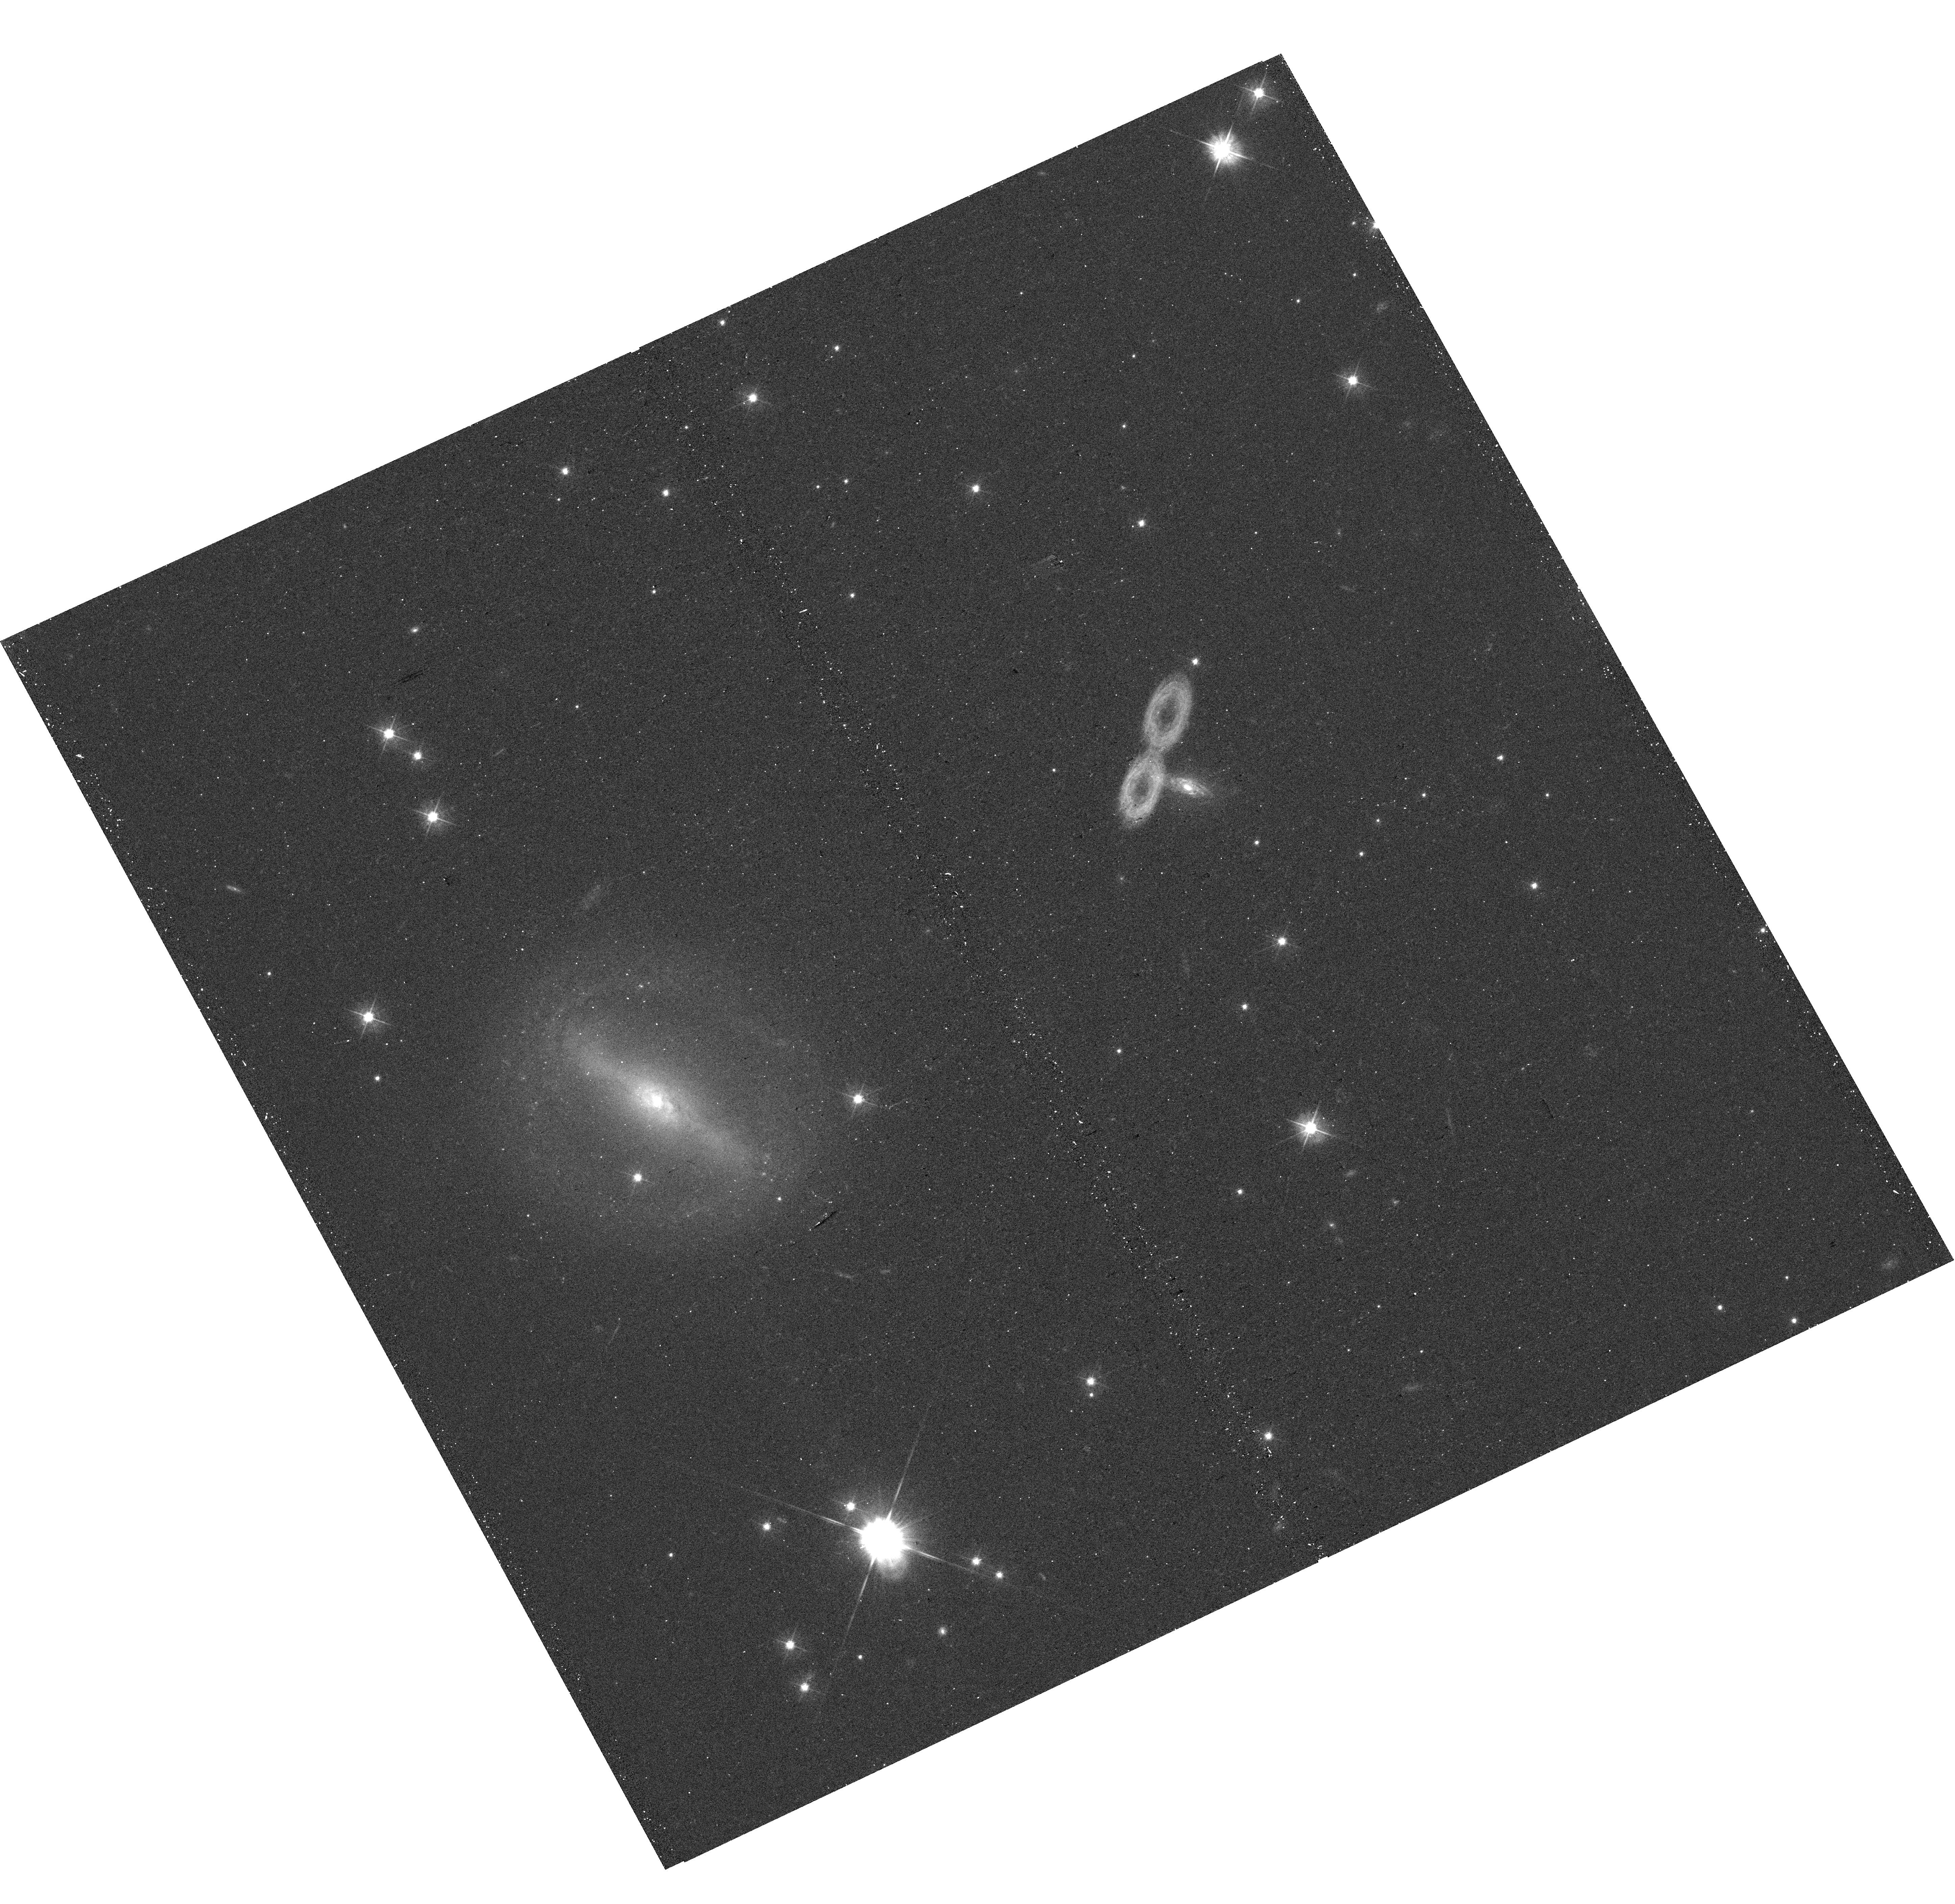
Target: J032041.39+424814.9
Instrument: WFC3/UVIS
Filter: F475W
Exposure: 12 min
Observation ID: hst_17177_10_wfc3_uvis_f475w_ieyf10

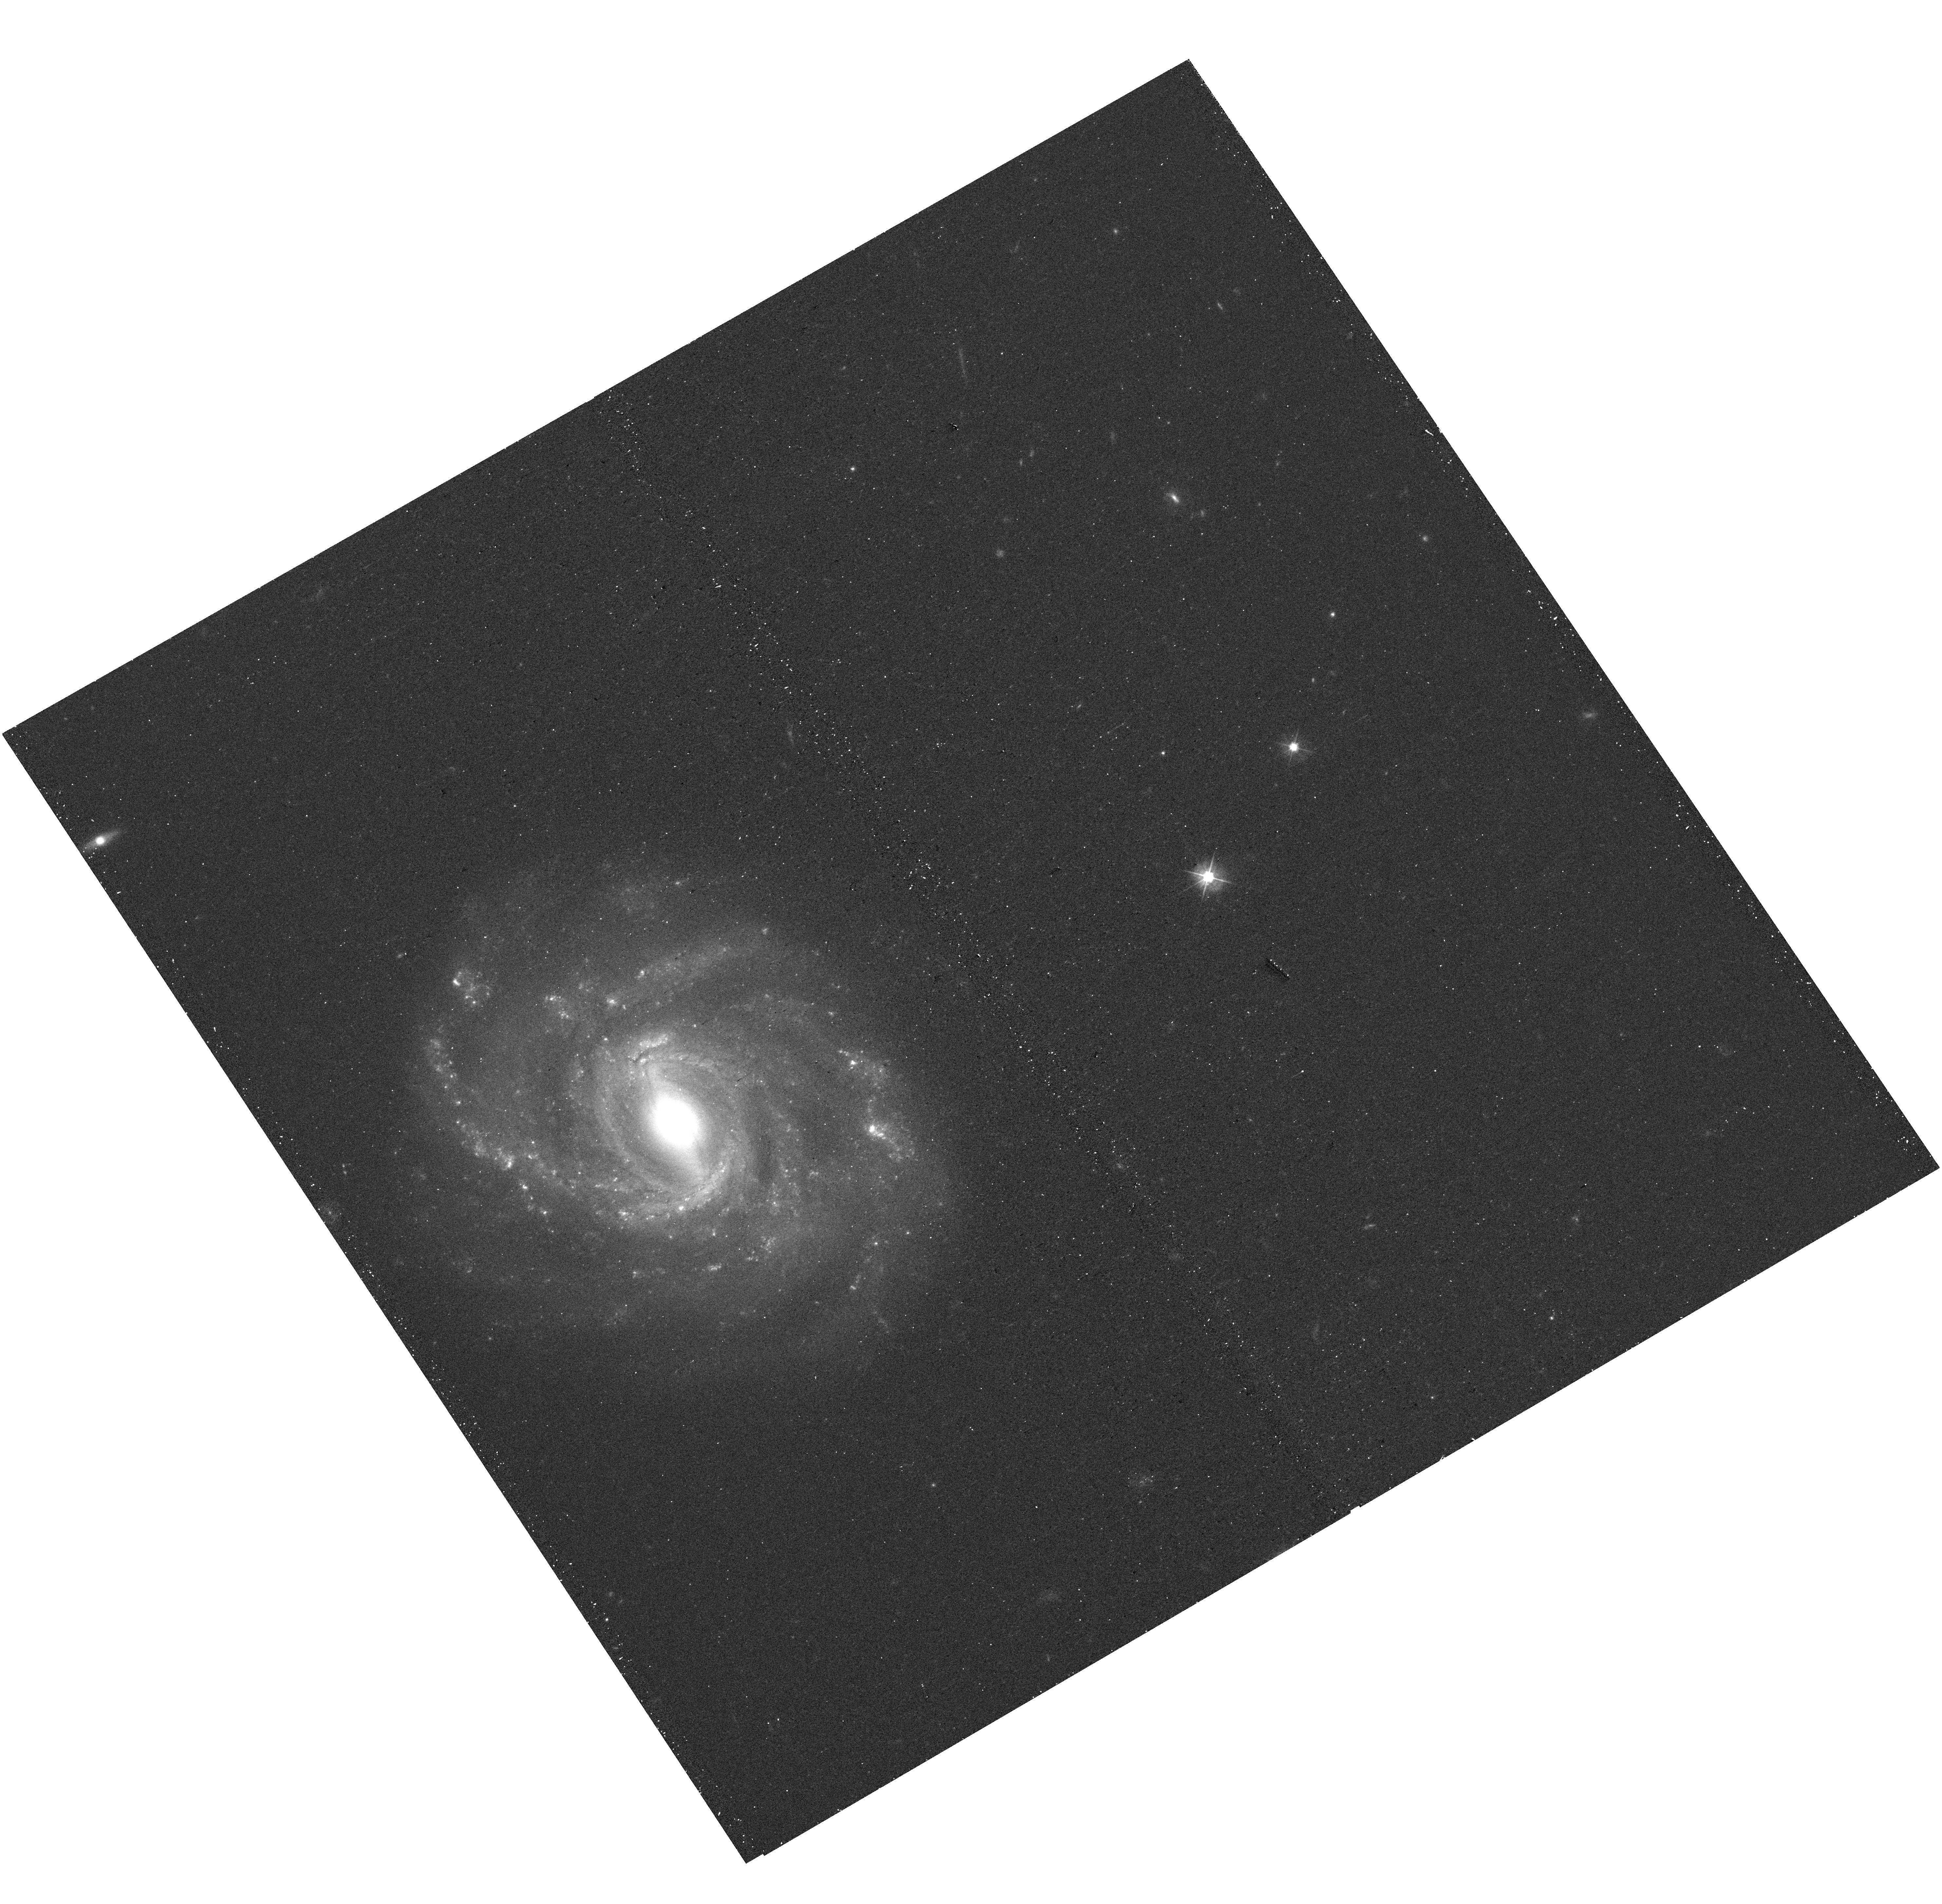
Target: J153036.60+424301.7
Instrument: WFC3/UVIS
Filter: F475W
Exposure: 12 min
Observation ID: hst_17177_76_wfc3_uvis_f475w_ieyf76

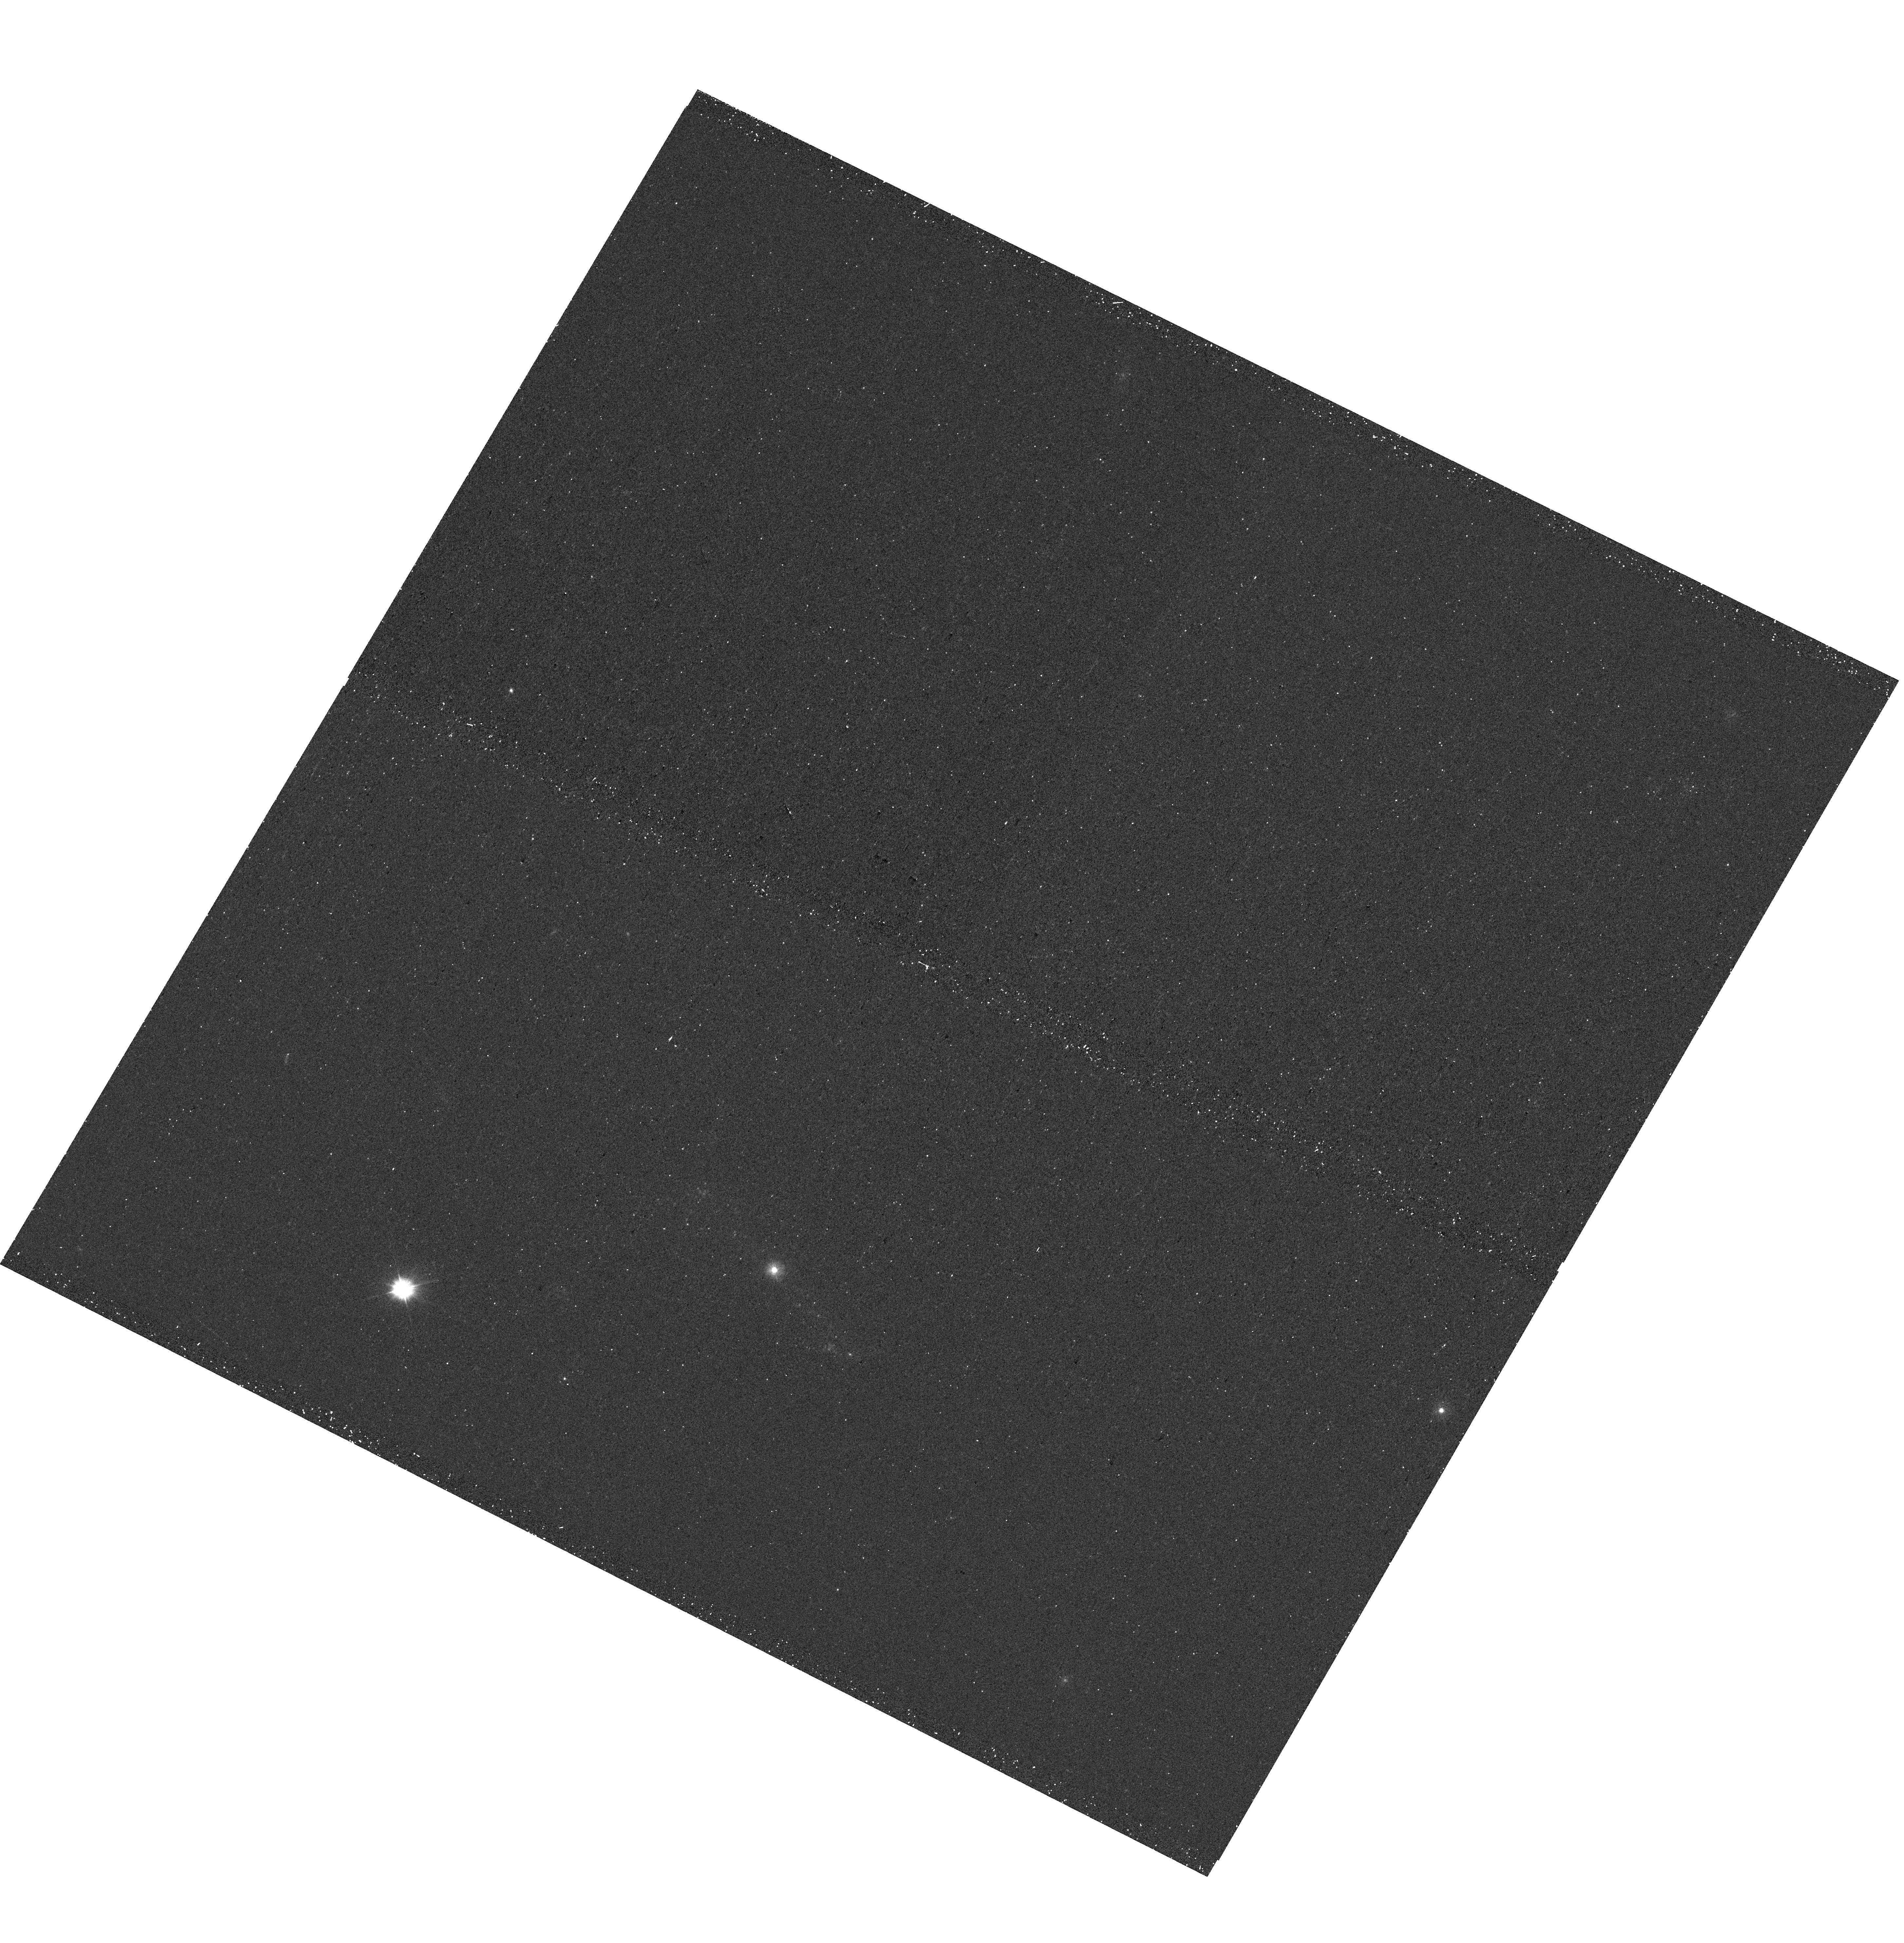
Target: J155831.99+272824.2
Instrument: WFC3/UVIS
Filter: F300X
Exposure: 12 min
Observation ID: hst_17177_77_wfc3_uvis_f300x_ieyf77

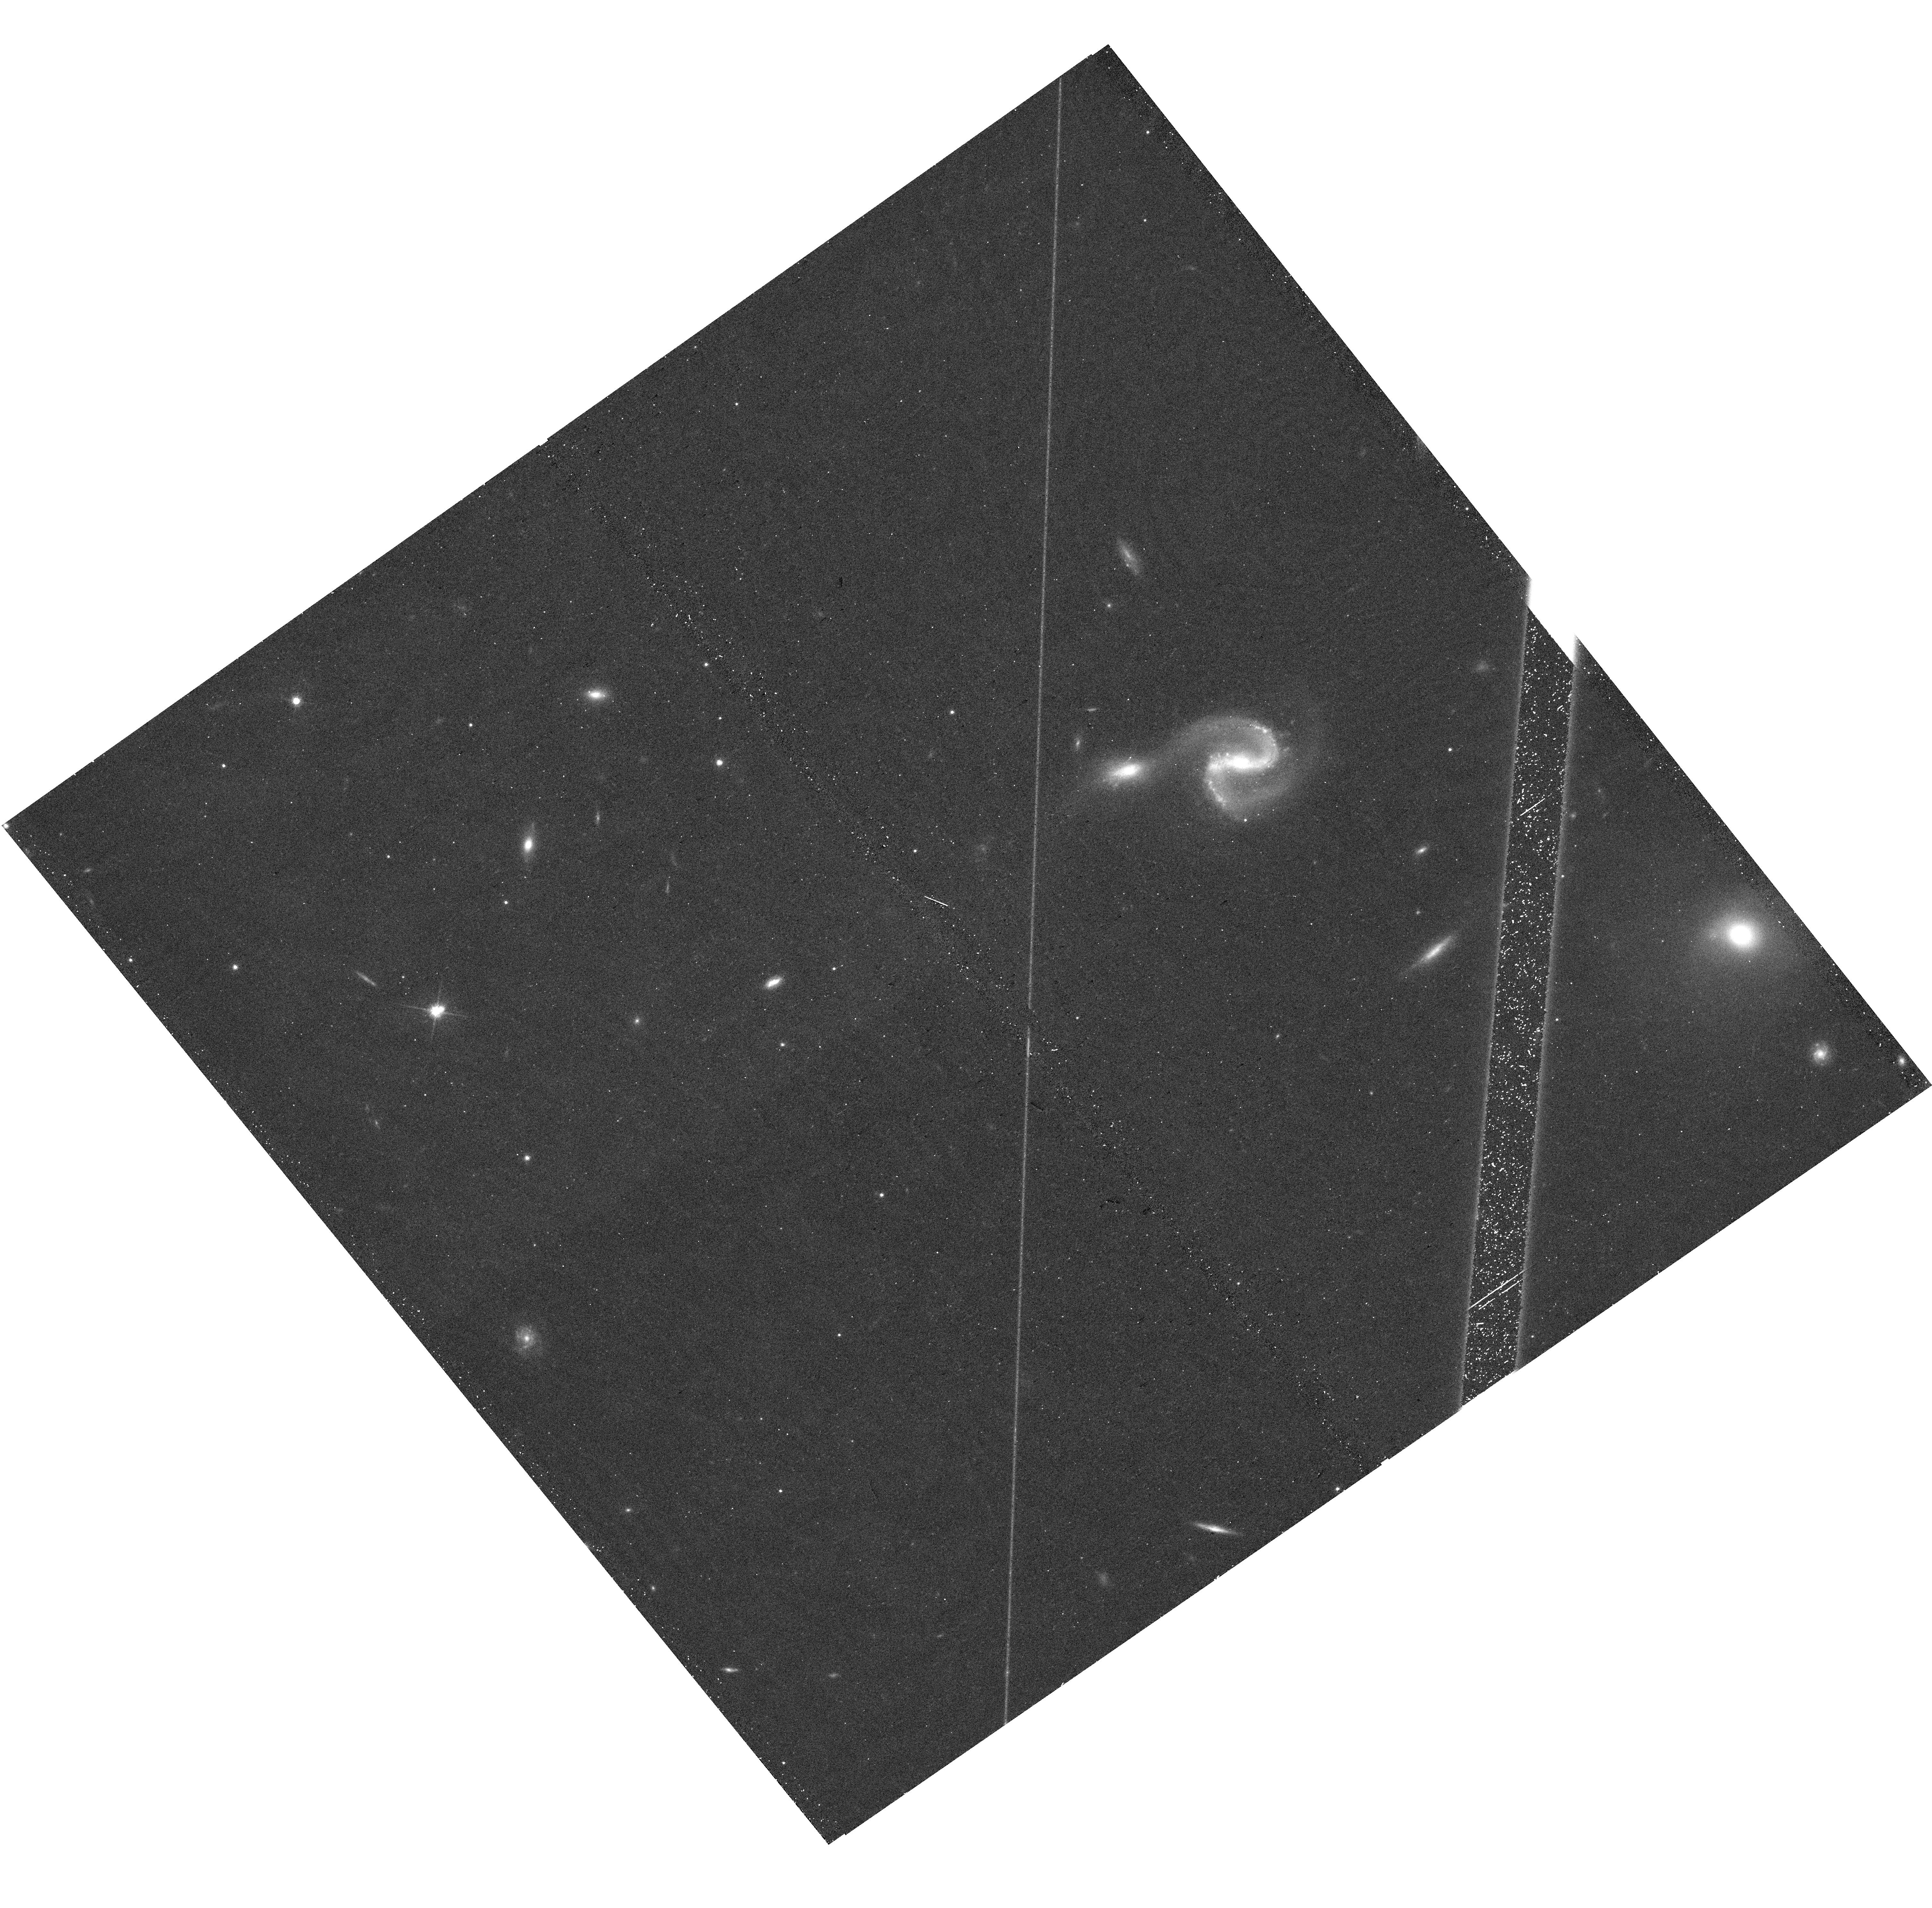
Target: J221344.07+124240.6
Instrument: WFC3/UVIS
Filter: F814W
Exposure: 11 min
Observation ID: hst_17177_84_wfc3_uvis_f814w_ieyf84

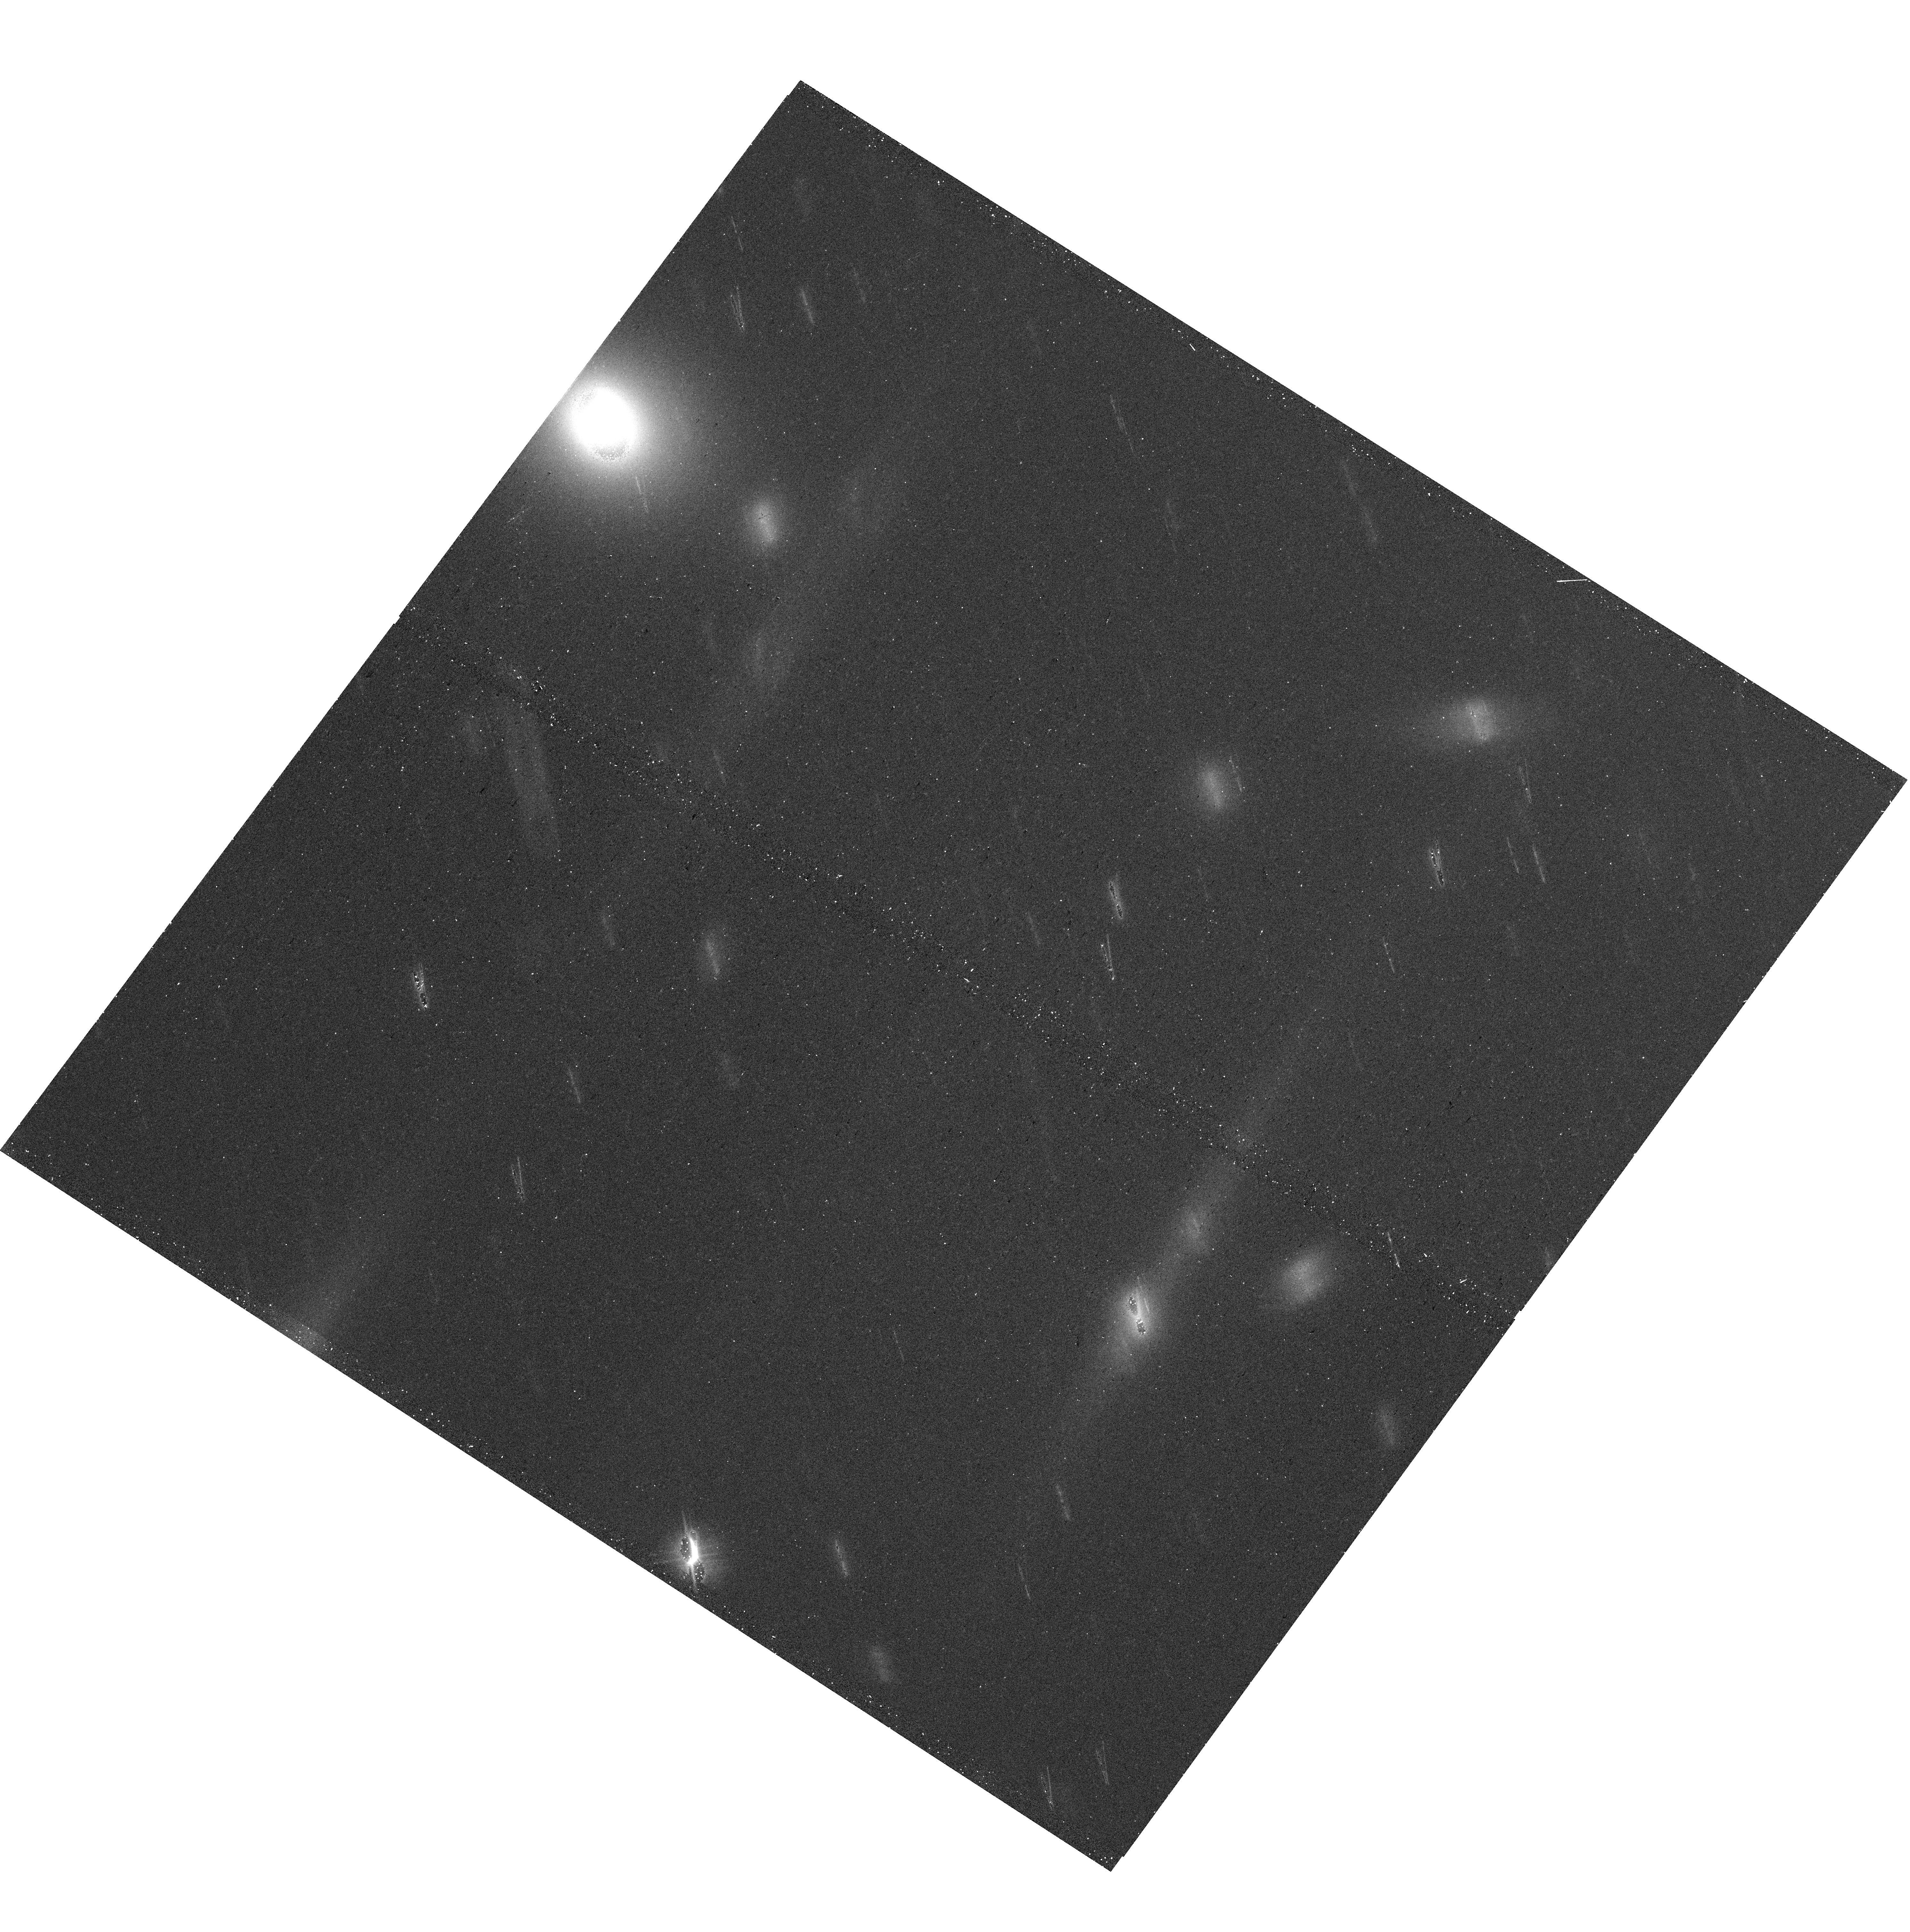
Target: J091958.79+333750.0
Instrument: WFC3/UVIS
Filter: F814W
Exposure: 11 min
Observation ID: hst_17177_24_wfc3_uvis_f814w_ieyf24

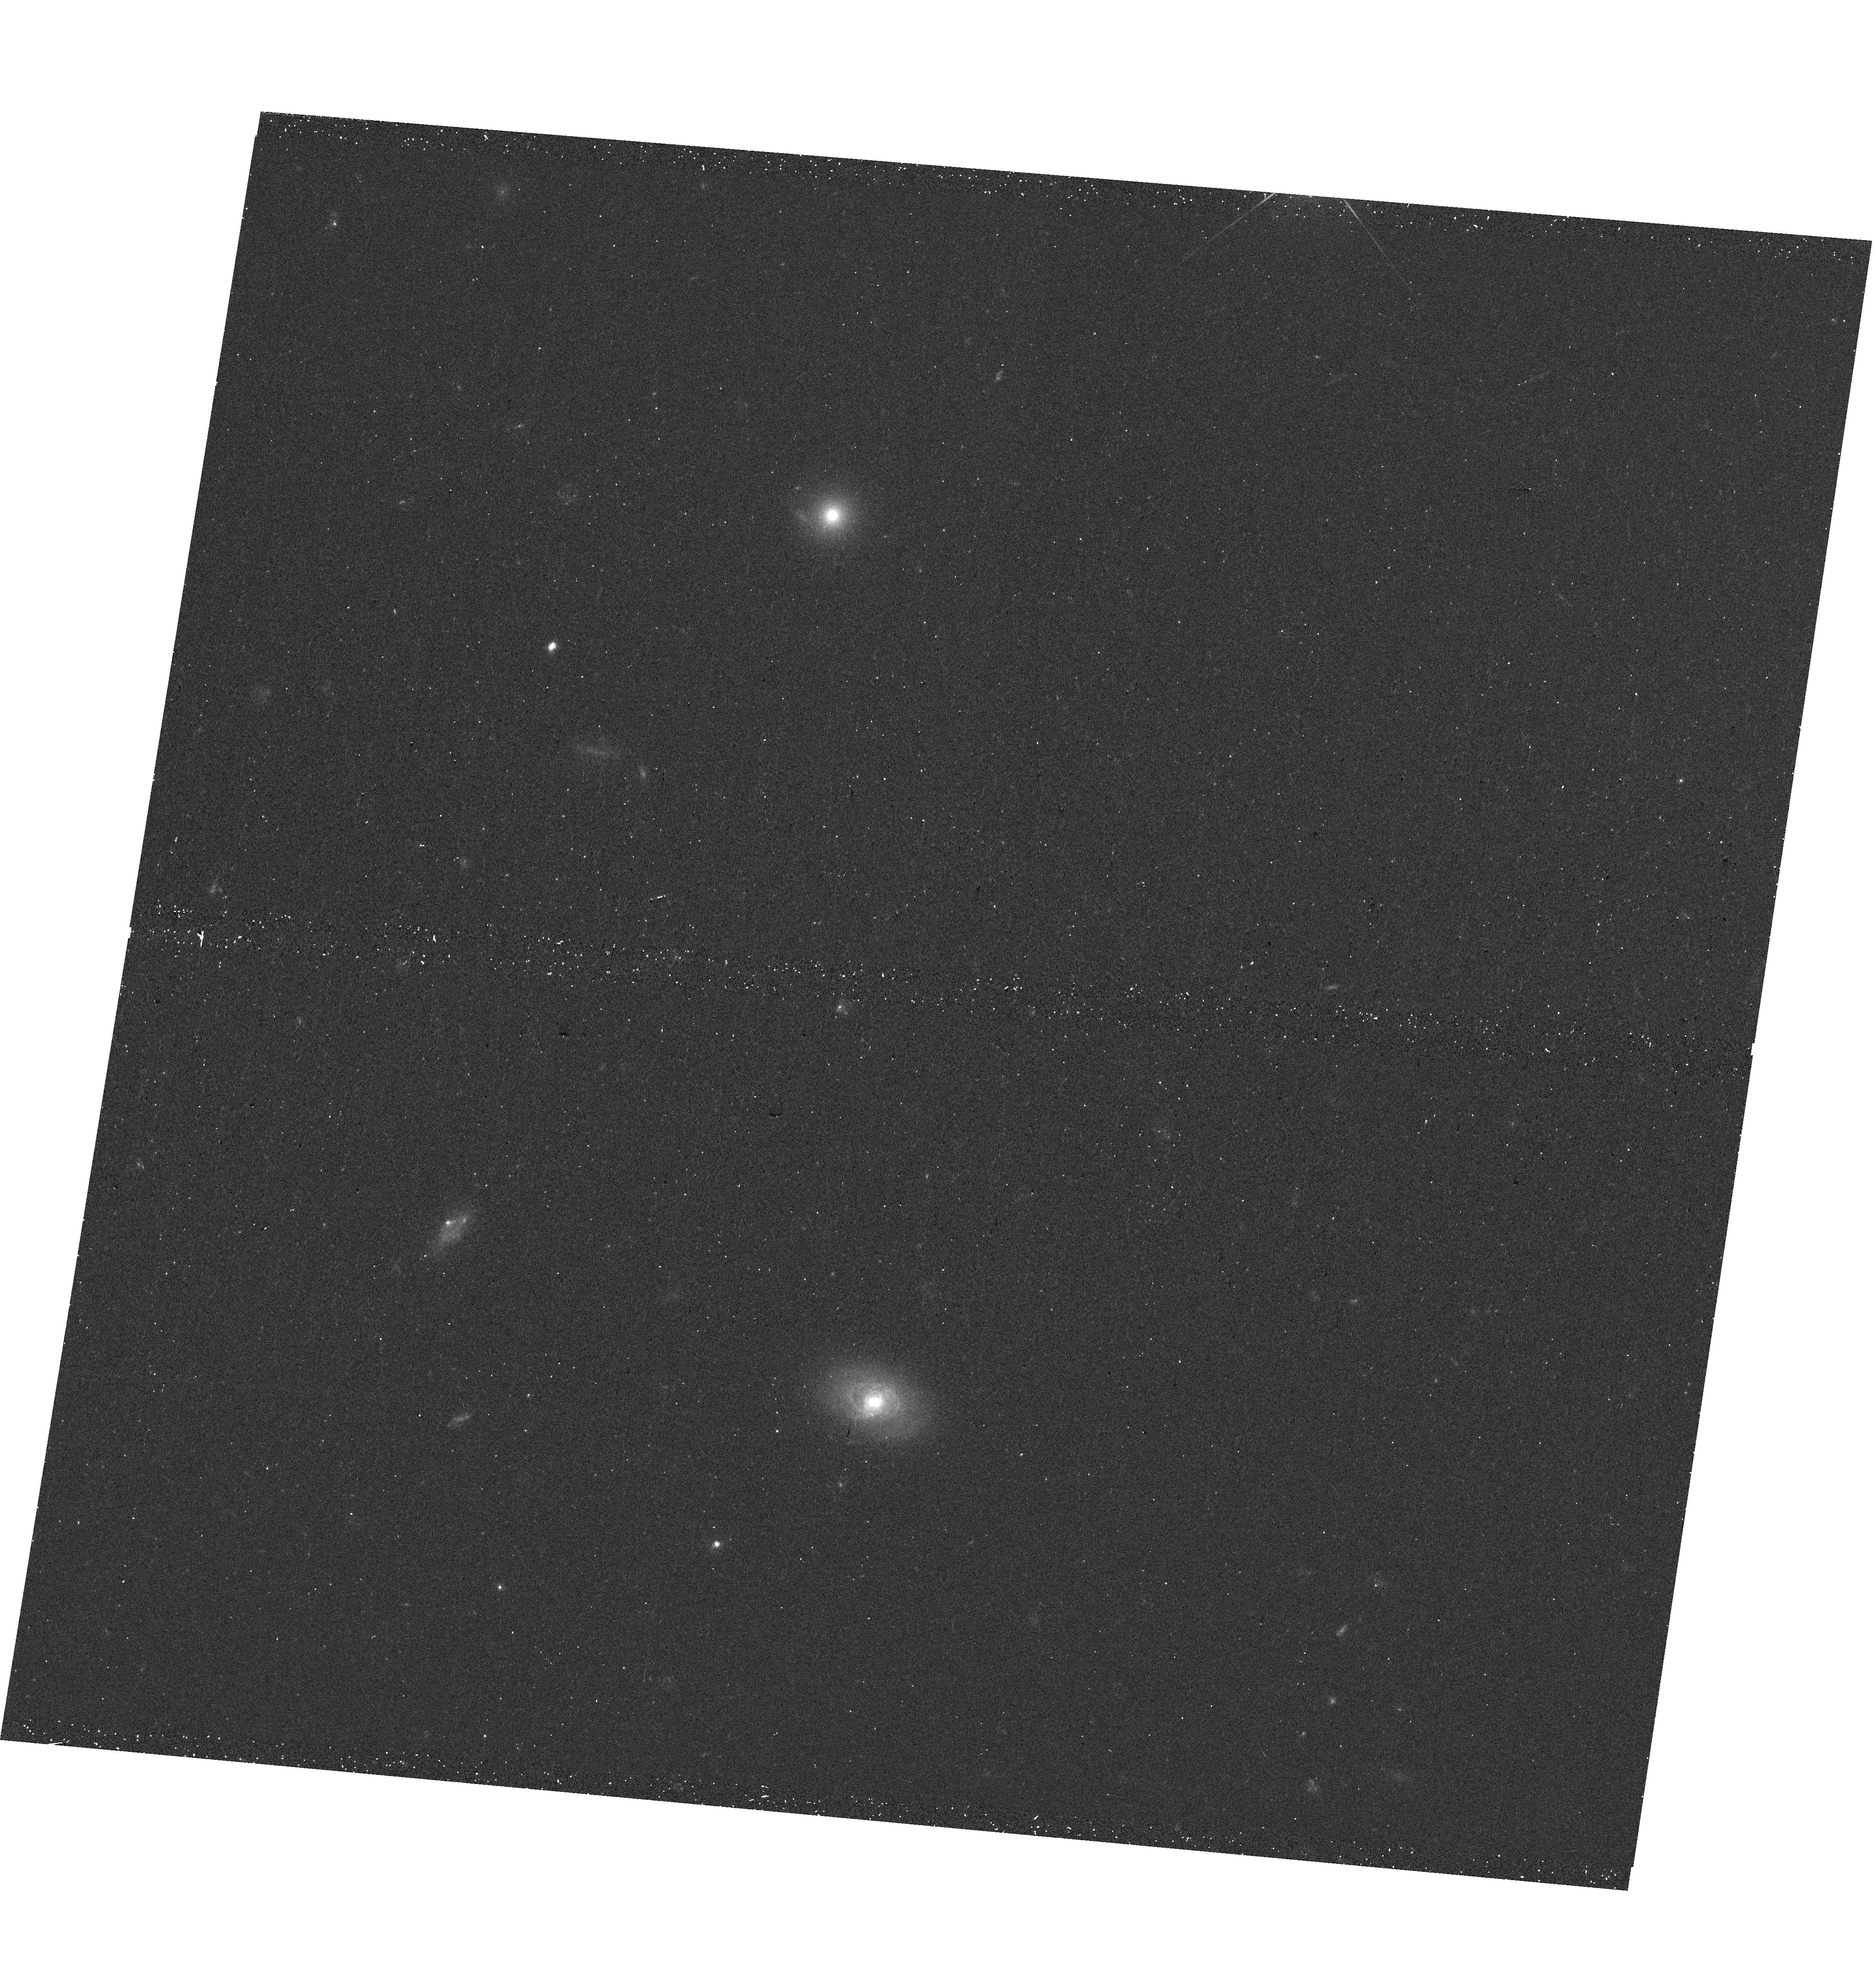
Target: J100510.52+543255.5
Instrument: WFC3/UVIS
Filter: F475W
Exposure: 12 min
Observation ID: hst_17177_26_wfc3_uvis_f475w_ieyf26

Snapshot survey of host galaxies of active light-weight supermassive black holes (PI: Chilingarian, Igor)

Low-mass (under 1, 000, 000 MSun) supermassive black holes (light-weight SMBHs) are critical to solve one of the long-standing problems in modern astrophysics, the origin of SMBHs. Their host galaxies hold important clues to our understanding of galaxy formation and evolution processes: they might have evolved from ancient times in the early Universe without major merger events or intense gas accretion on-to their nuclei and, therefore, represent the relics of primordial galaxy formation. Using optical selection of AGN features and data from X-ray archives, we confirmed 124 light-weight active SMBHs, only 8 of which have available HST images. Here we propose to carry out near-UV/optical imaging of the 116 remaining light-weight SMBH host galaxies using HST WFC3 in the form of a SNAP program, boosting HST-observed light-weight SMBHs by larger factors. This project will yield sizes, luminosities, and stellar populations of a statistically significant sample of hosts, and probe whether the MBH-Mbulge scaling relation holds in the low-mass regime and central low-mass black holes do indeed co-evolve with host galaxy spheroids.